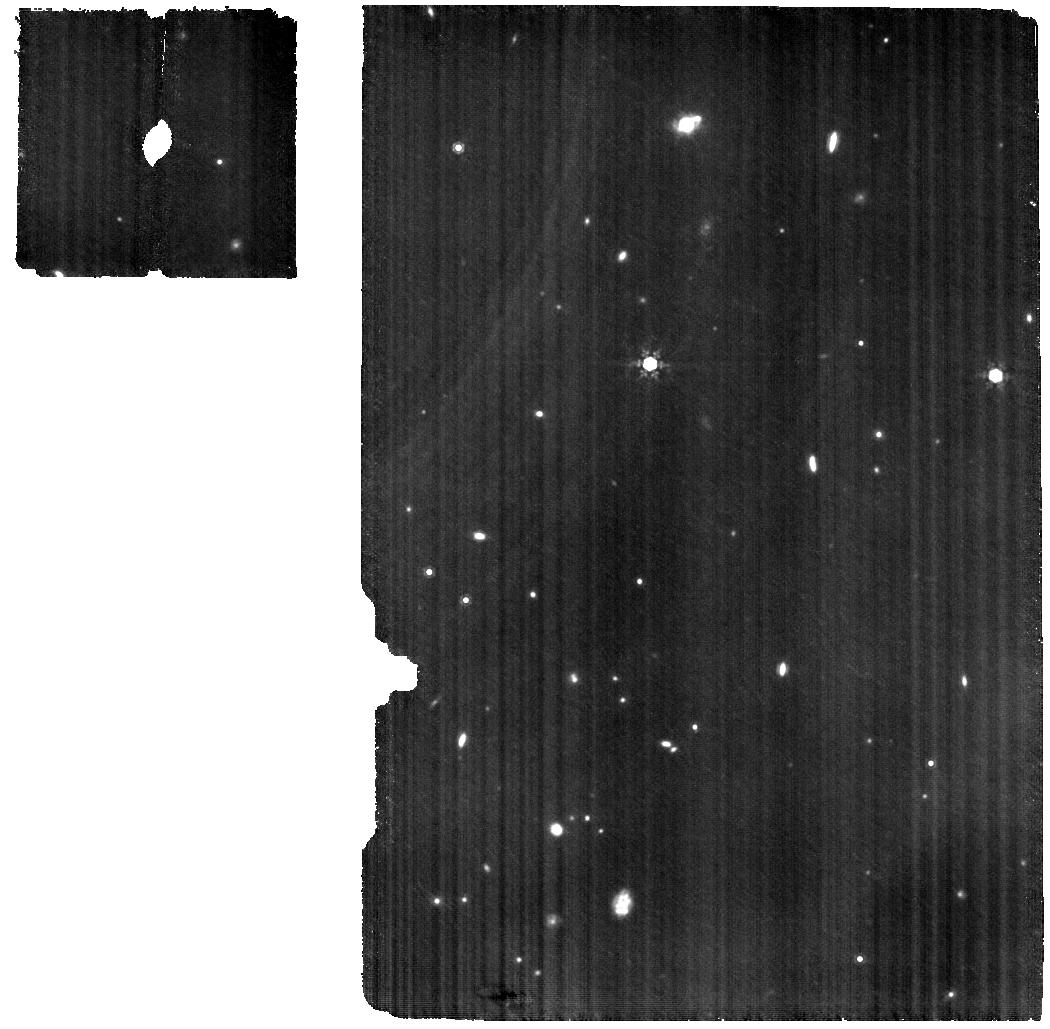
Target: WISEJ035000.32-565830.2
Instrument: MIRI
Filter: F1000W
Exposure: 2.8 h
Observation ID: jw08441-o007_t003_miri_f1000w

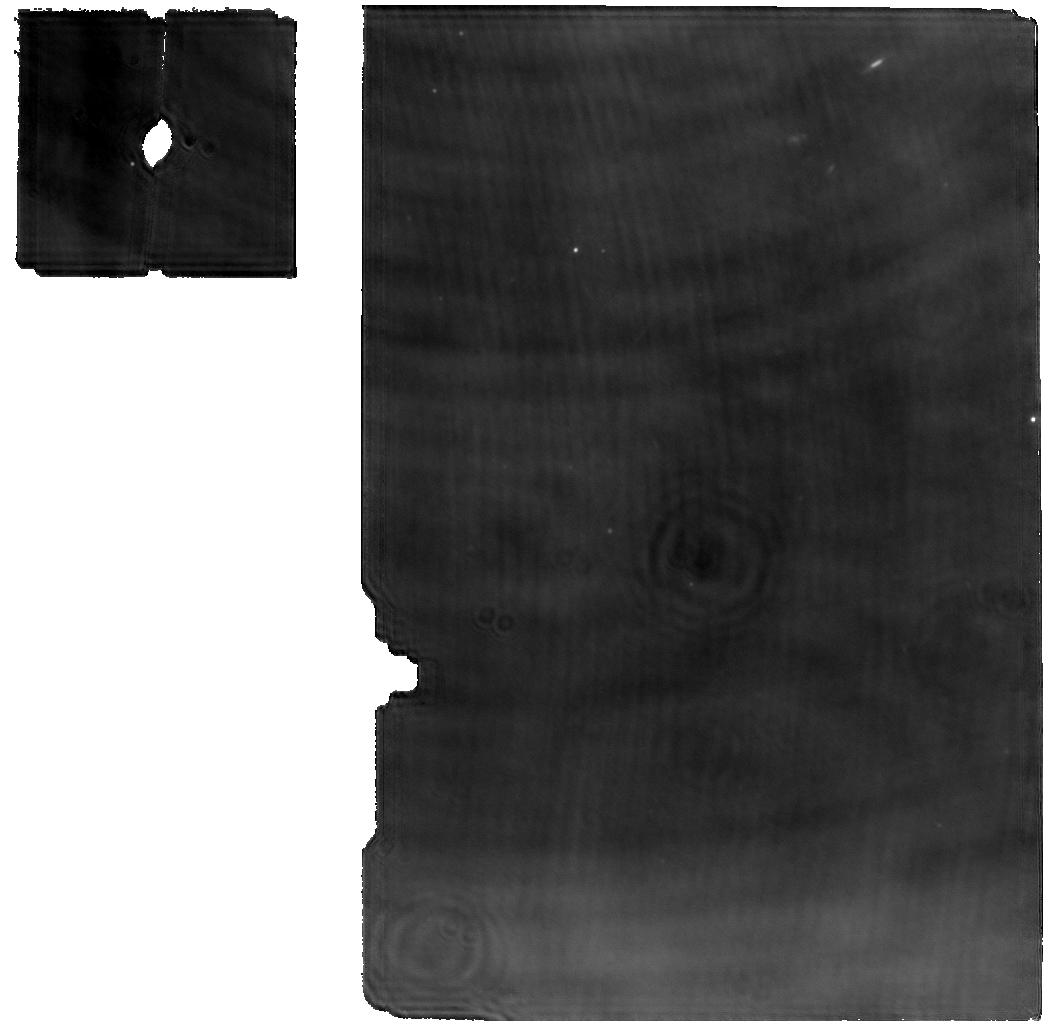
Target: WISEAJ082507.37+280548.2
Instrument: MIRI
Filter: F1000W
Exposure: 1.9 h
Observation ID: jw08441-o012_t008_miri_f1000w

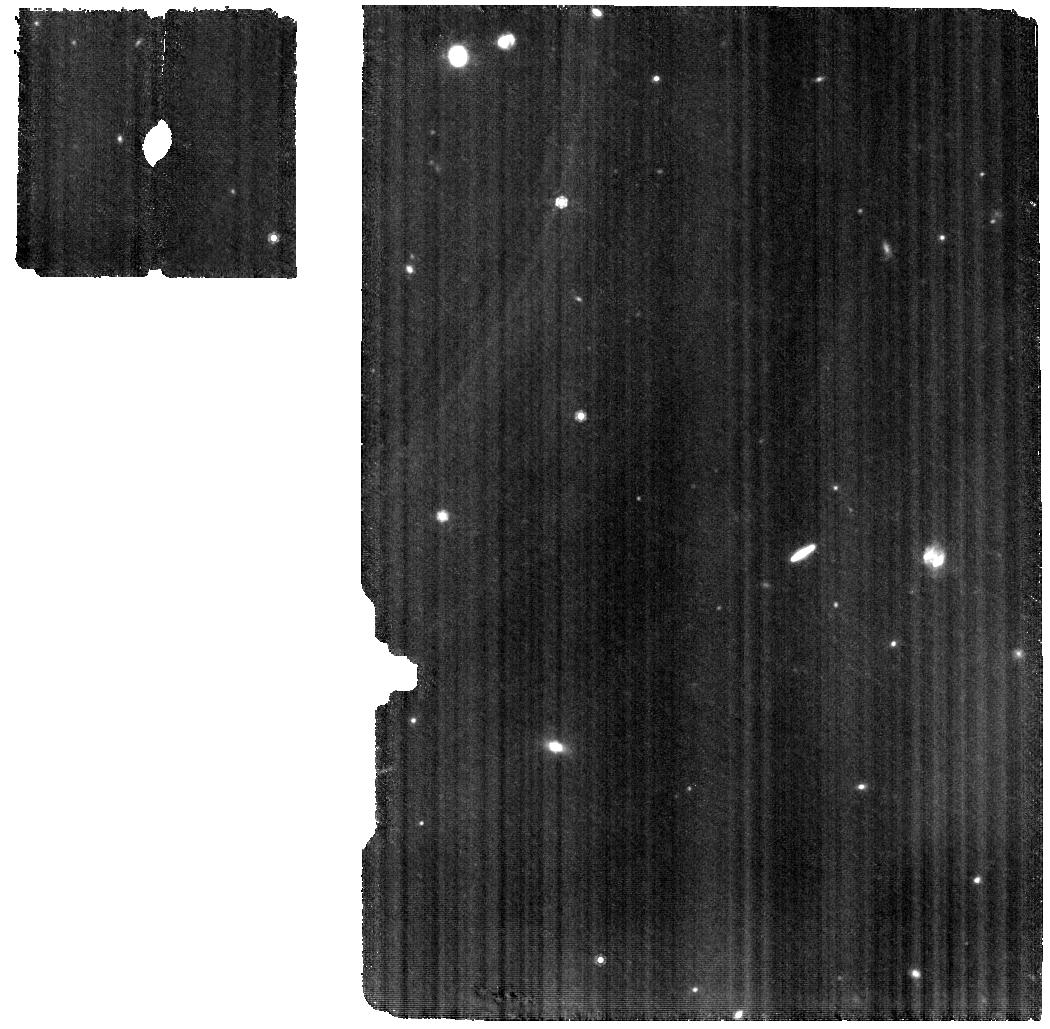
Target: WISEPCJ140518.40+553421.5
Instrument: MIRI
Filter: F1000W
Exposure: 56 min
Observation ID: jw08441-o013_t009_miri_f1000w

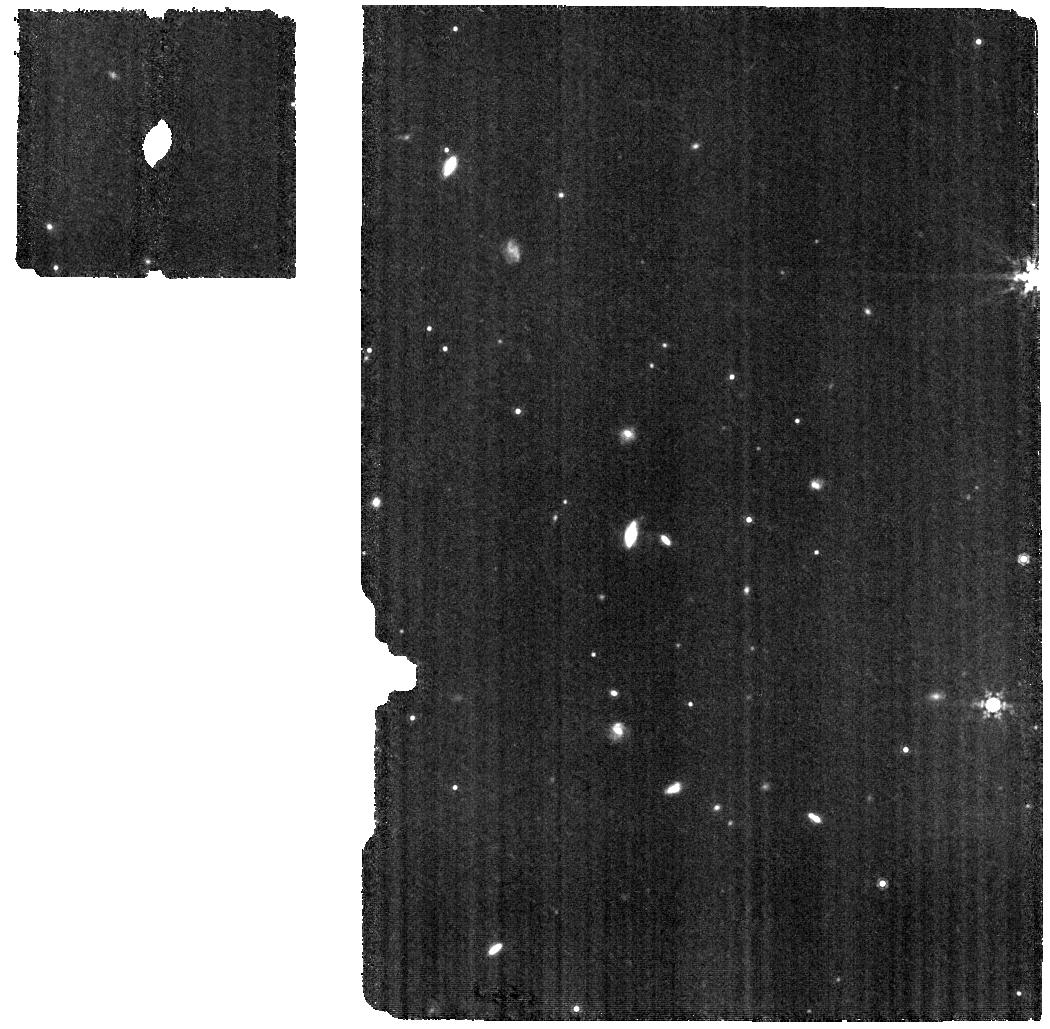
Target: WISEJ053516.80-750024.9
Instrument: MIRI
Filter: F1000W
Exposure: 3.3 h
Observation ID: jw08441-o015_t011_miri_f1000w

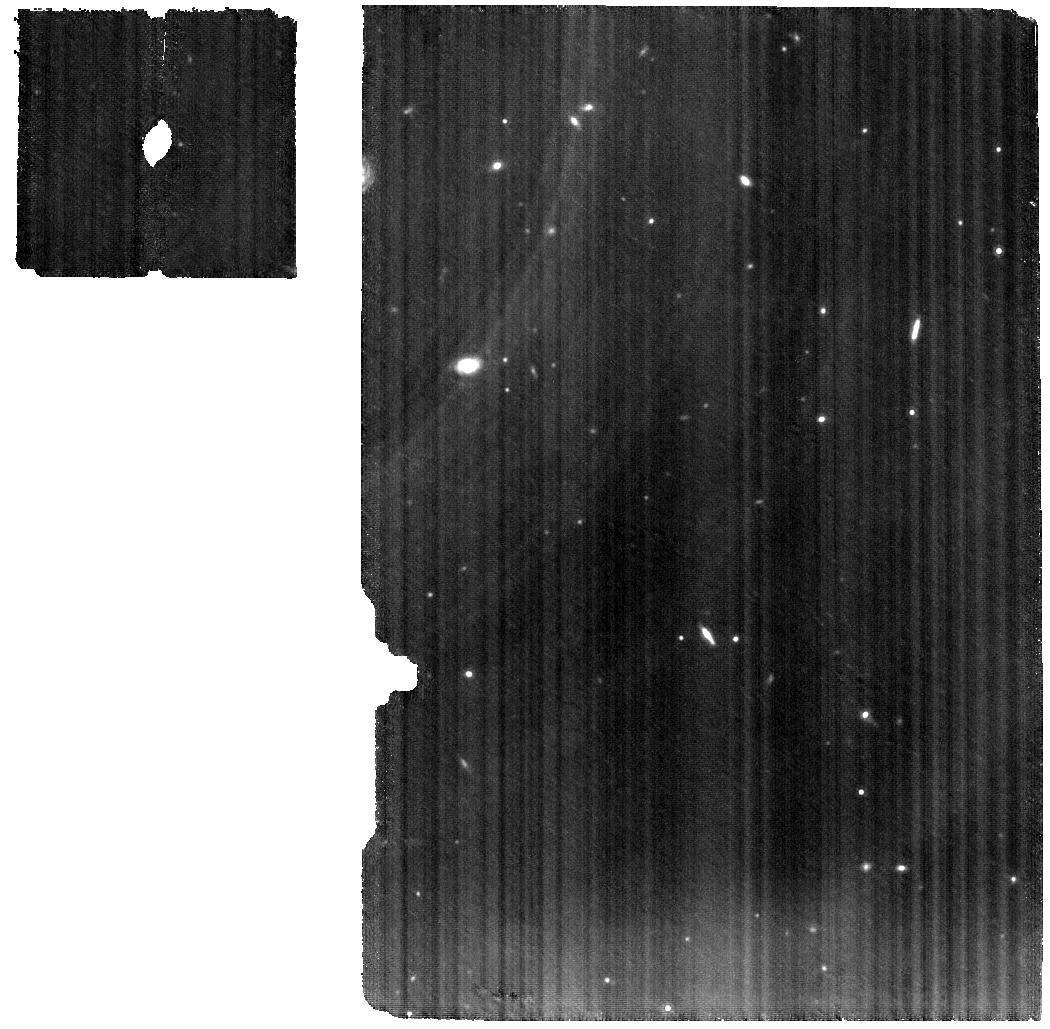
Target: WISEJ014656.66+423410.0B
Instrument: MIRI
Filter: F1000W
Exposure: 3.3 h
Observation ID: jw08441-o018_t014_miri_f1000w

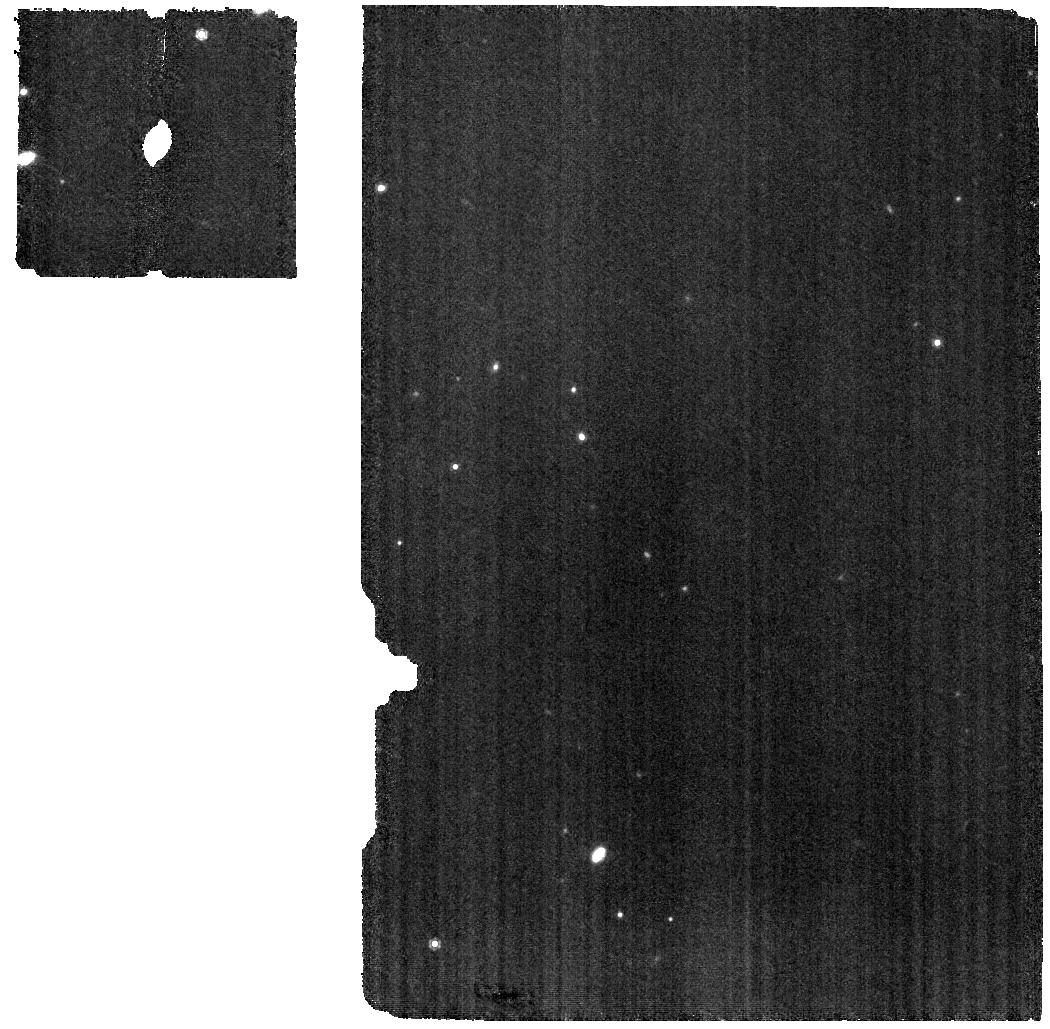
Target: WISEJ222055.31-362817.4
Instrument: MIRI
Filter: F1000W
Exposure: 1.9 h
Observation ID: jw08441-o017_t013_miri_f1000w

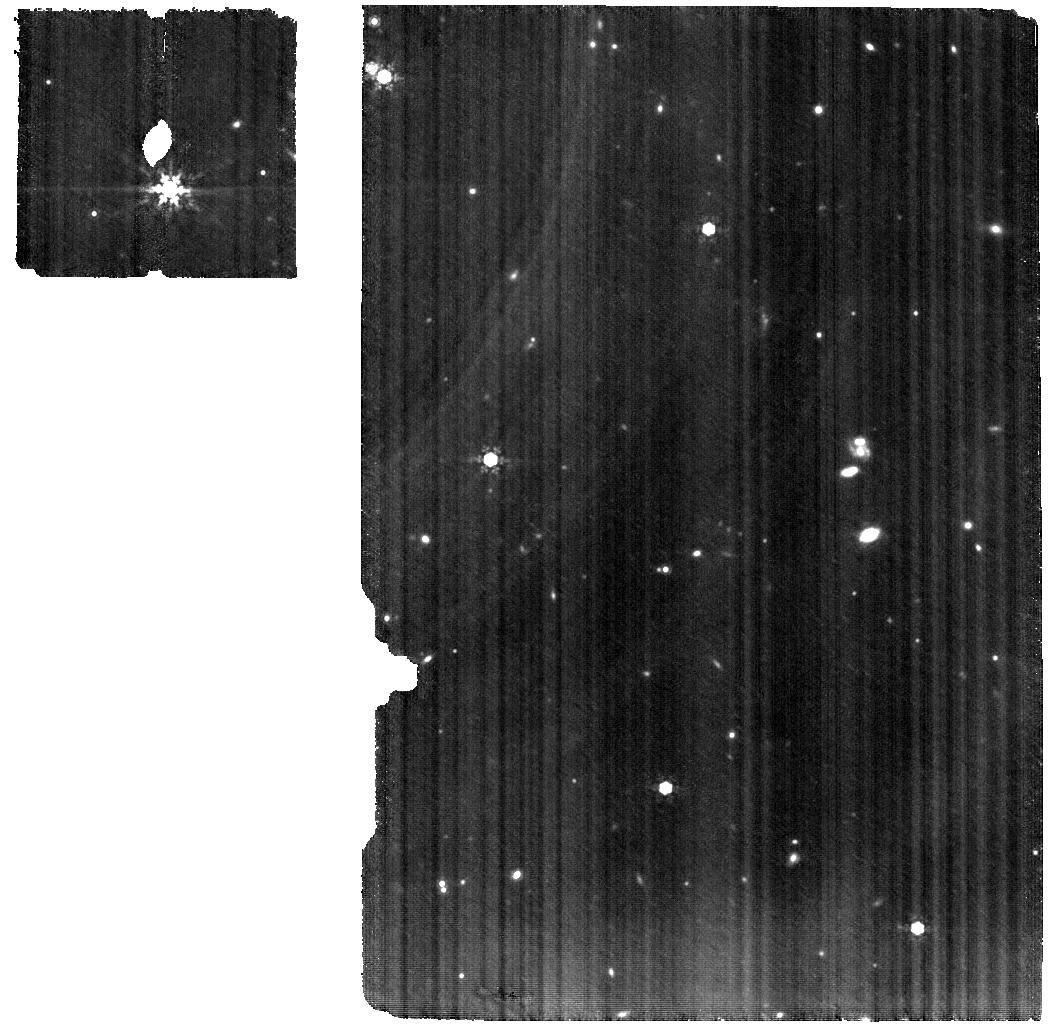
Target: WISEJ220905.73+271143.9
Instrument: MIRI
Filter: F1000W
Exposure: 3.1 h
Observation ID: jw08441-o009_t005_miri_f1000w

The Cold Worlds Spectral Library (PI: Faherty, Jacqueline Kelly)

While the future of comparative planetology lies in obtaining direct spectroscopic measurements of distant giant planets, they remain an observational challenge even for JWST. That said, JWST has recently been used to directly detect a temperate 250K - 275K gas giant world orbiting the solar type star Epsilon Ind A and there are four other cycle 2 or 3 programs (4982, 5229, 3337, 5037) targeting temperate worlds but the results are pending. While the detection of Epsilon Ind Ab demands a celebration of JWST's capabilities, it was challenging, high risk and -- at this point -- only a photometric detection. The programs in waiting will hopefully add to the cold, directly imaged world collection however, interpreting planets' photometric and low-resolution data will rely heavily on atmospheric model predictions in a largely untested regime. Luckily, cold brown dwarfs (500K > Teff > 250K) are isolated and bright enough that they make ideal spectral targets that can be studied as a population with the precision of JWST TODAY. With this program we will obtain G395H and/or MIRI MRS spectra for 14 cold brown dwarfs, combine those with publically available archival data for an additional two sources so we generate a complete "cold world spectral library". Leveraging the spectral precision attainable for isolated cold brown dwarfs with JWST, we will establish the gold standard of atmospheric properties by probing pressure-dependent abundances, key tracers of clouds, disequilibrium chemistry, vertical mixing, auroral processes, and formation pathways. Our legacy library will enable comparative planetology across the Solar System, exoplanets, and brown dwarfs.